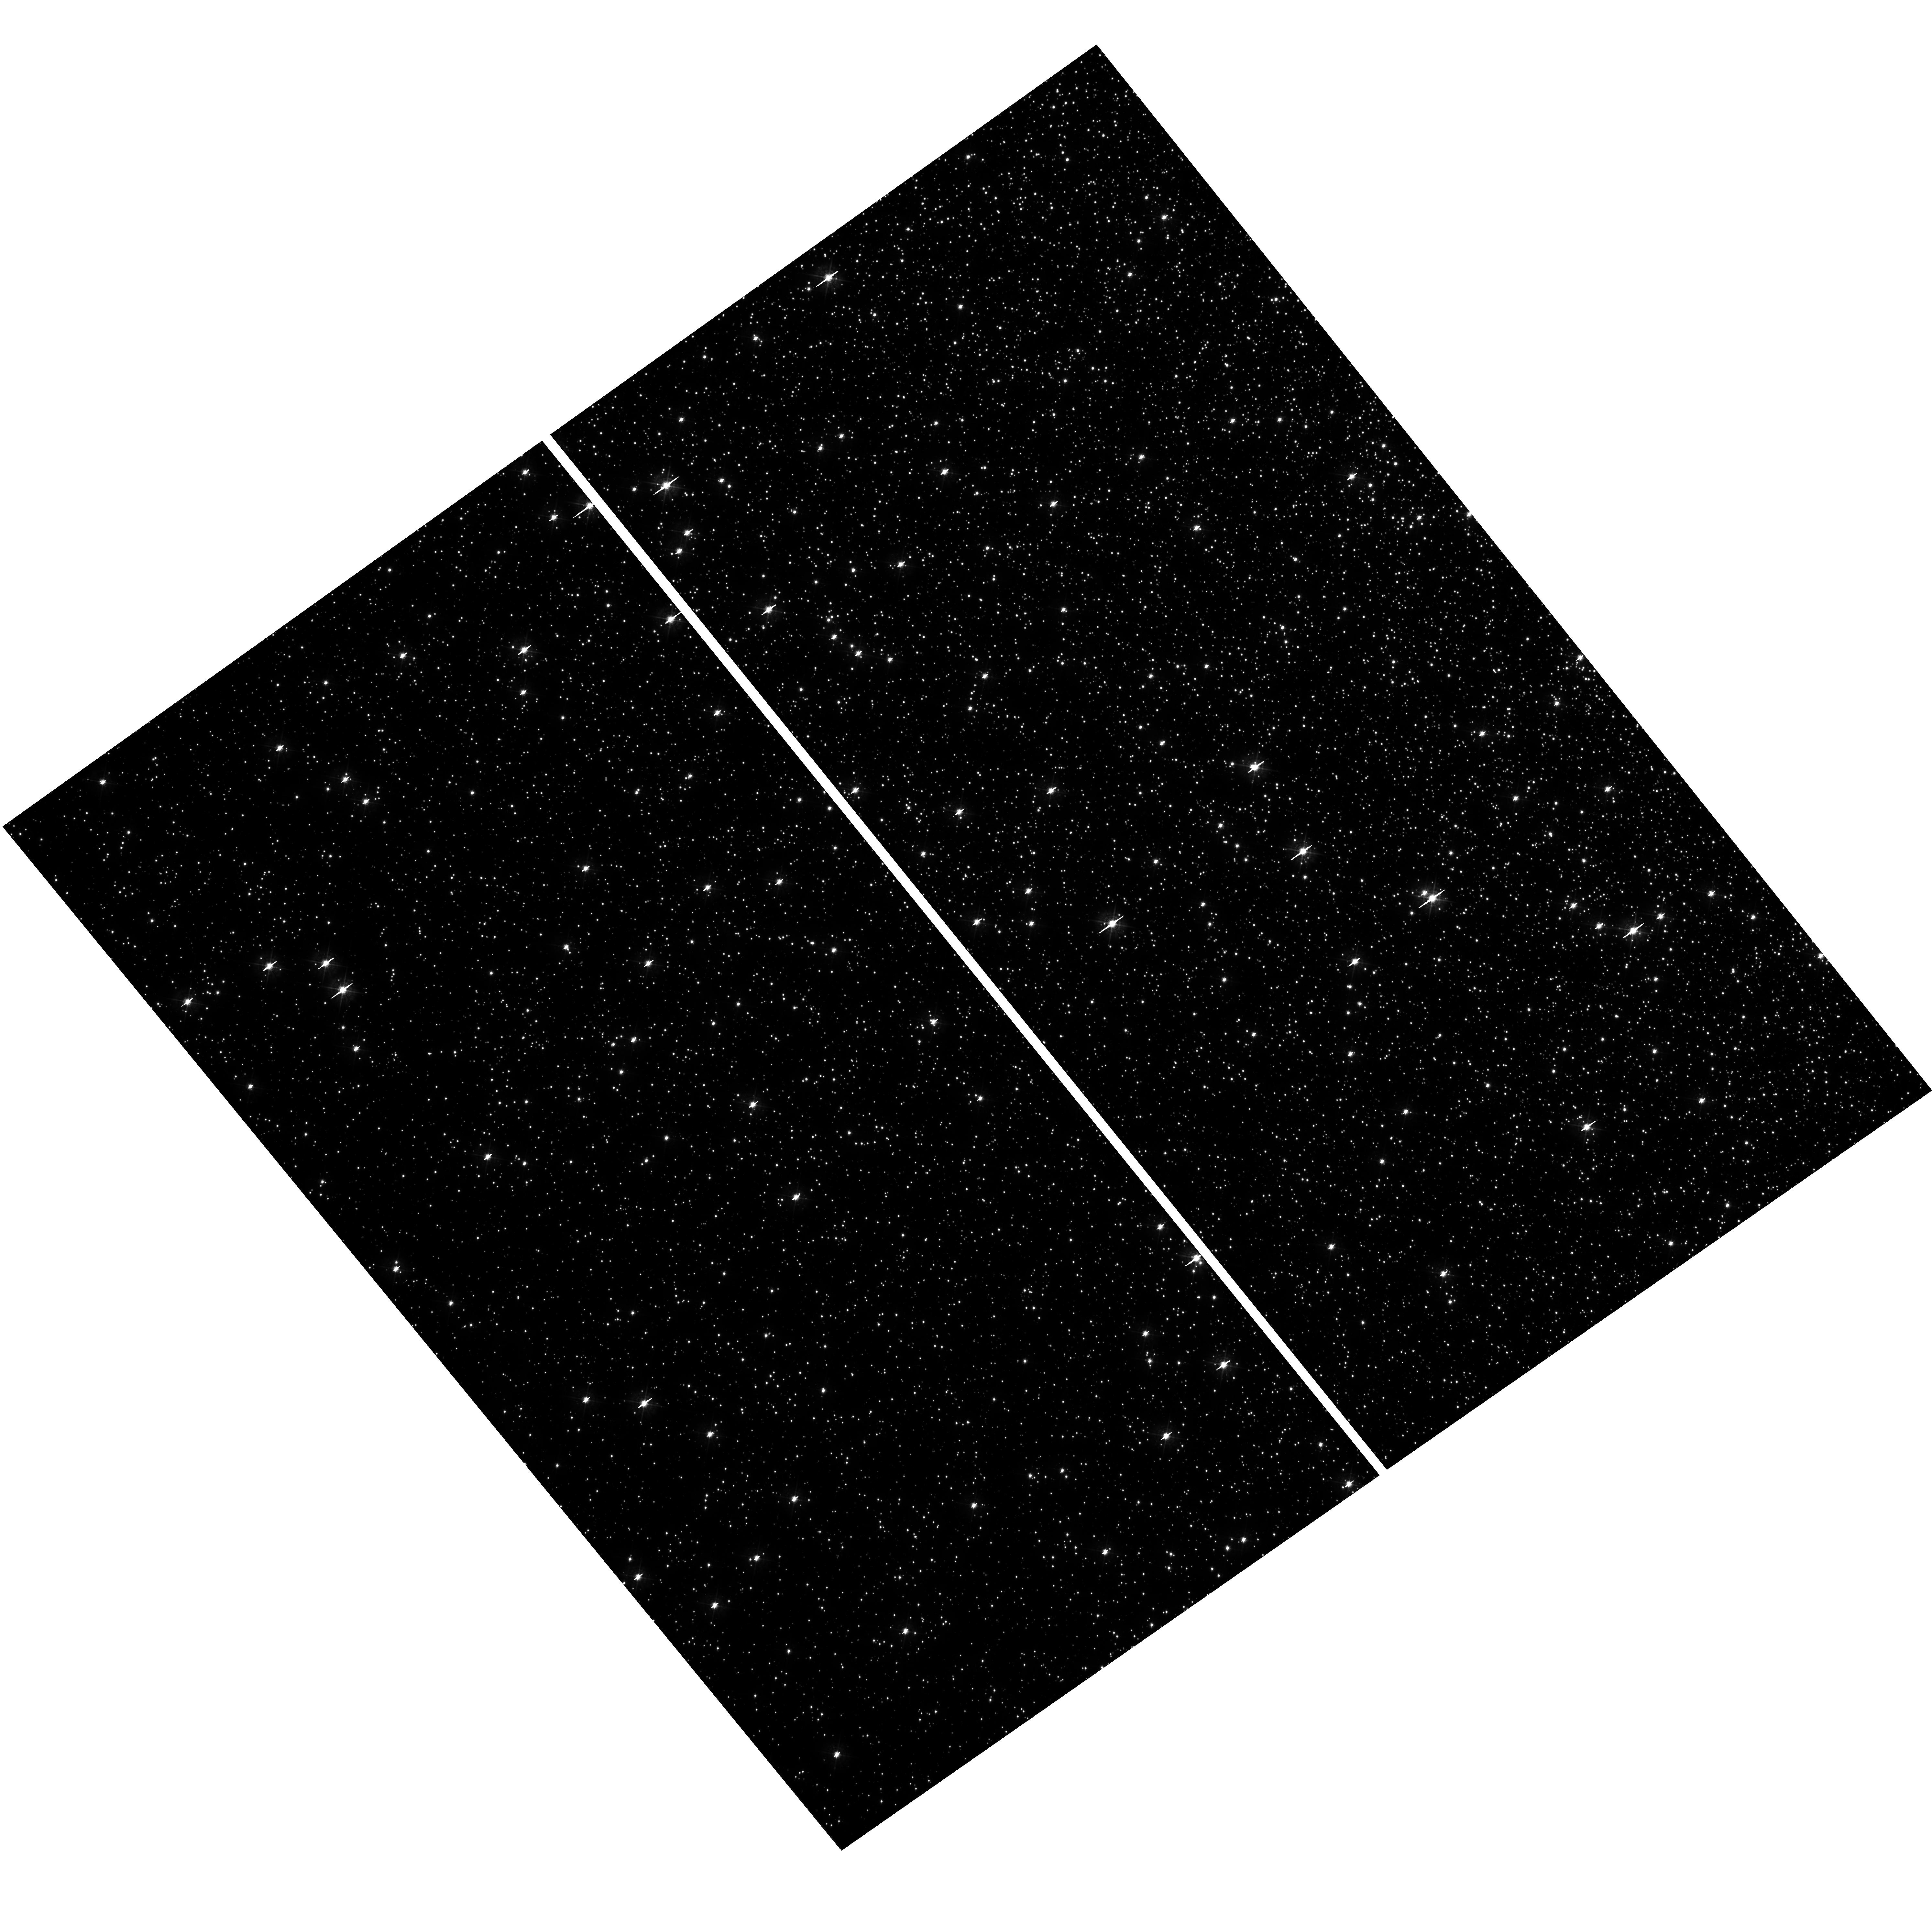
Target: field at RA 201.806°, Dec -47.536°. Instrument: WFC3/UVIS. Filter: F438W. Exposure: 28 min. Observation ID: hst_14759_03_wfc3_uvis_f438w_id6e03

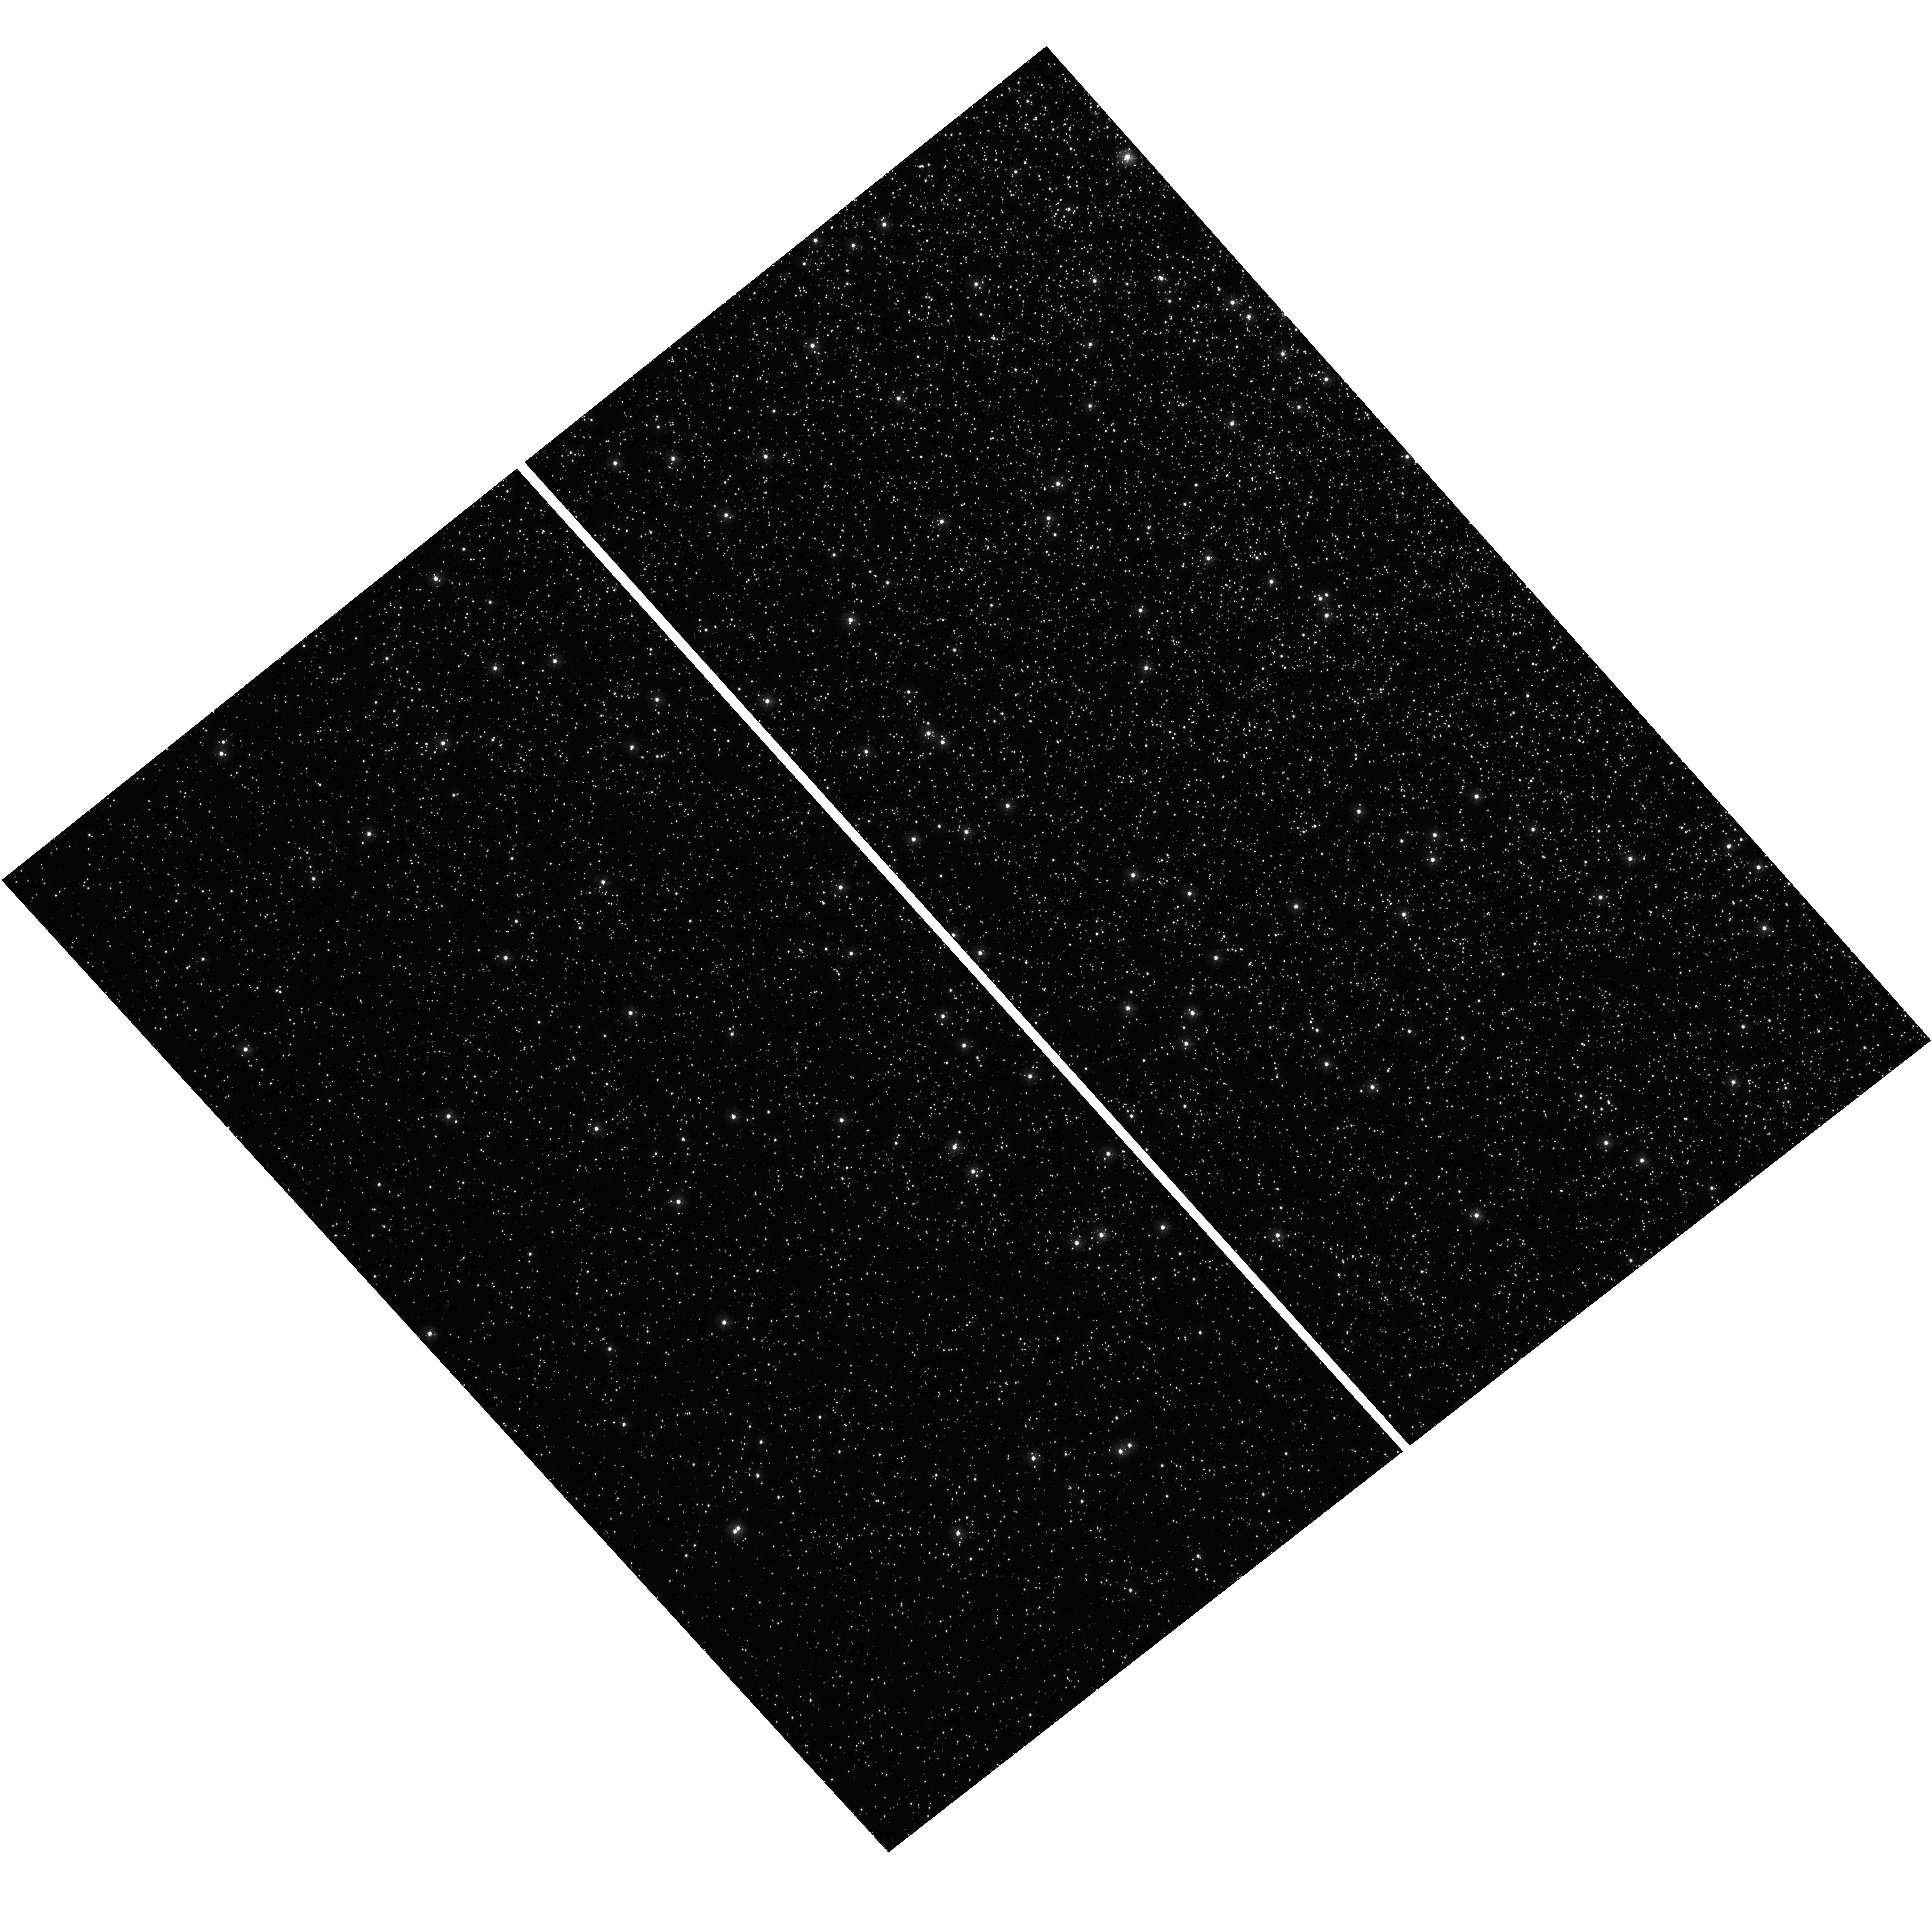
Target: field at RA 201.756°, Dec -47.528°. Instrument: WFC3/UVIS. Filter: F275W. Exposure: 27 min. Observation ID: hst_14759_01_wfc3_uvis_f275w_id6e01

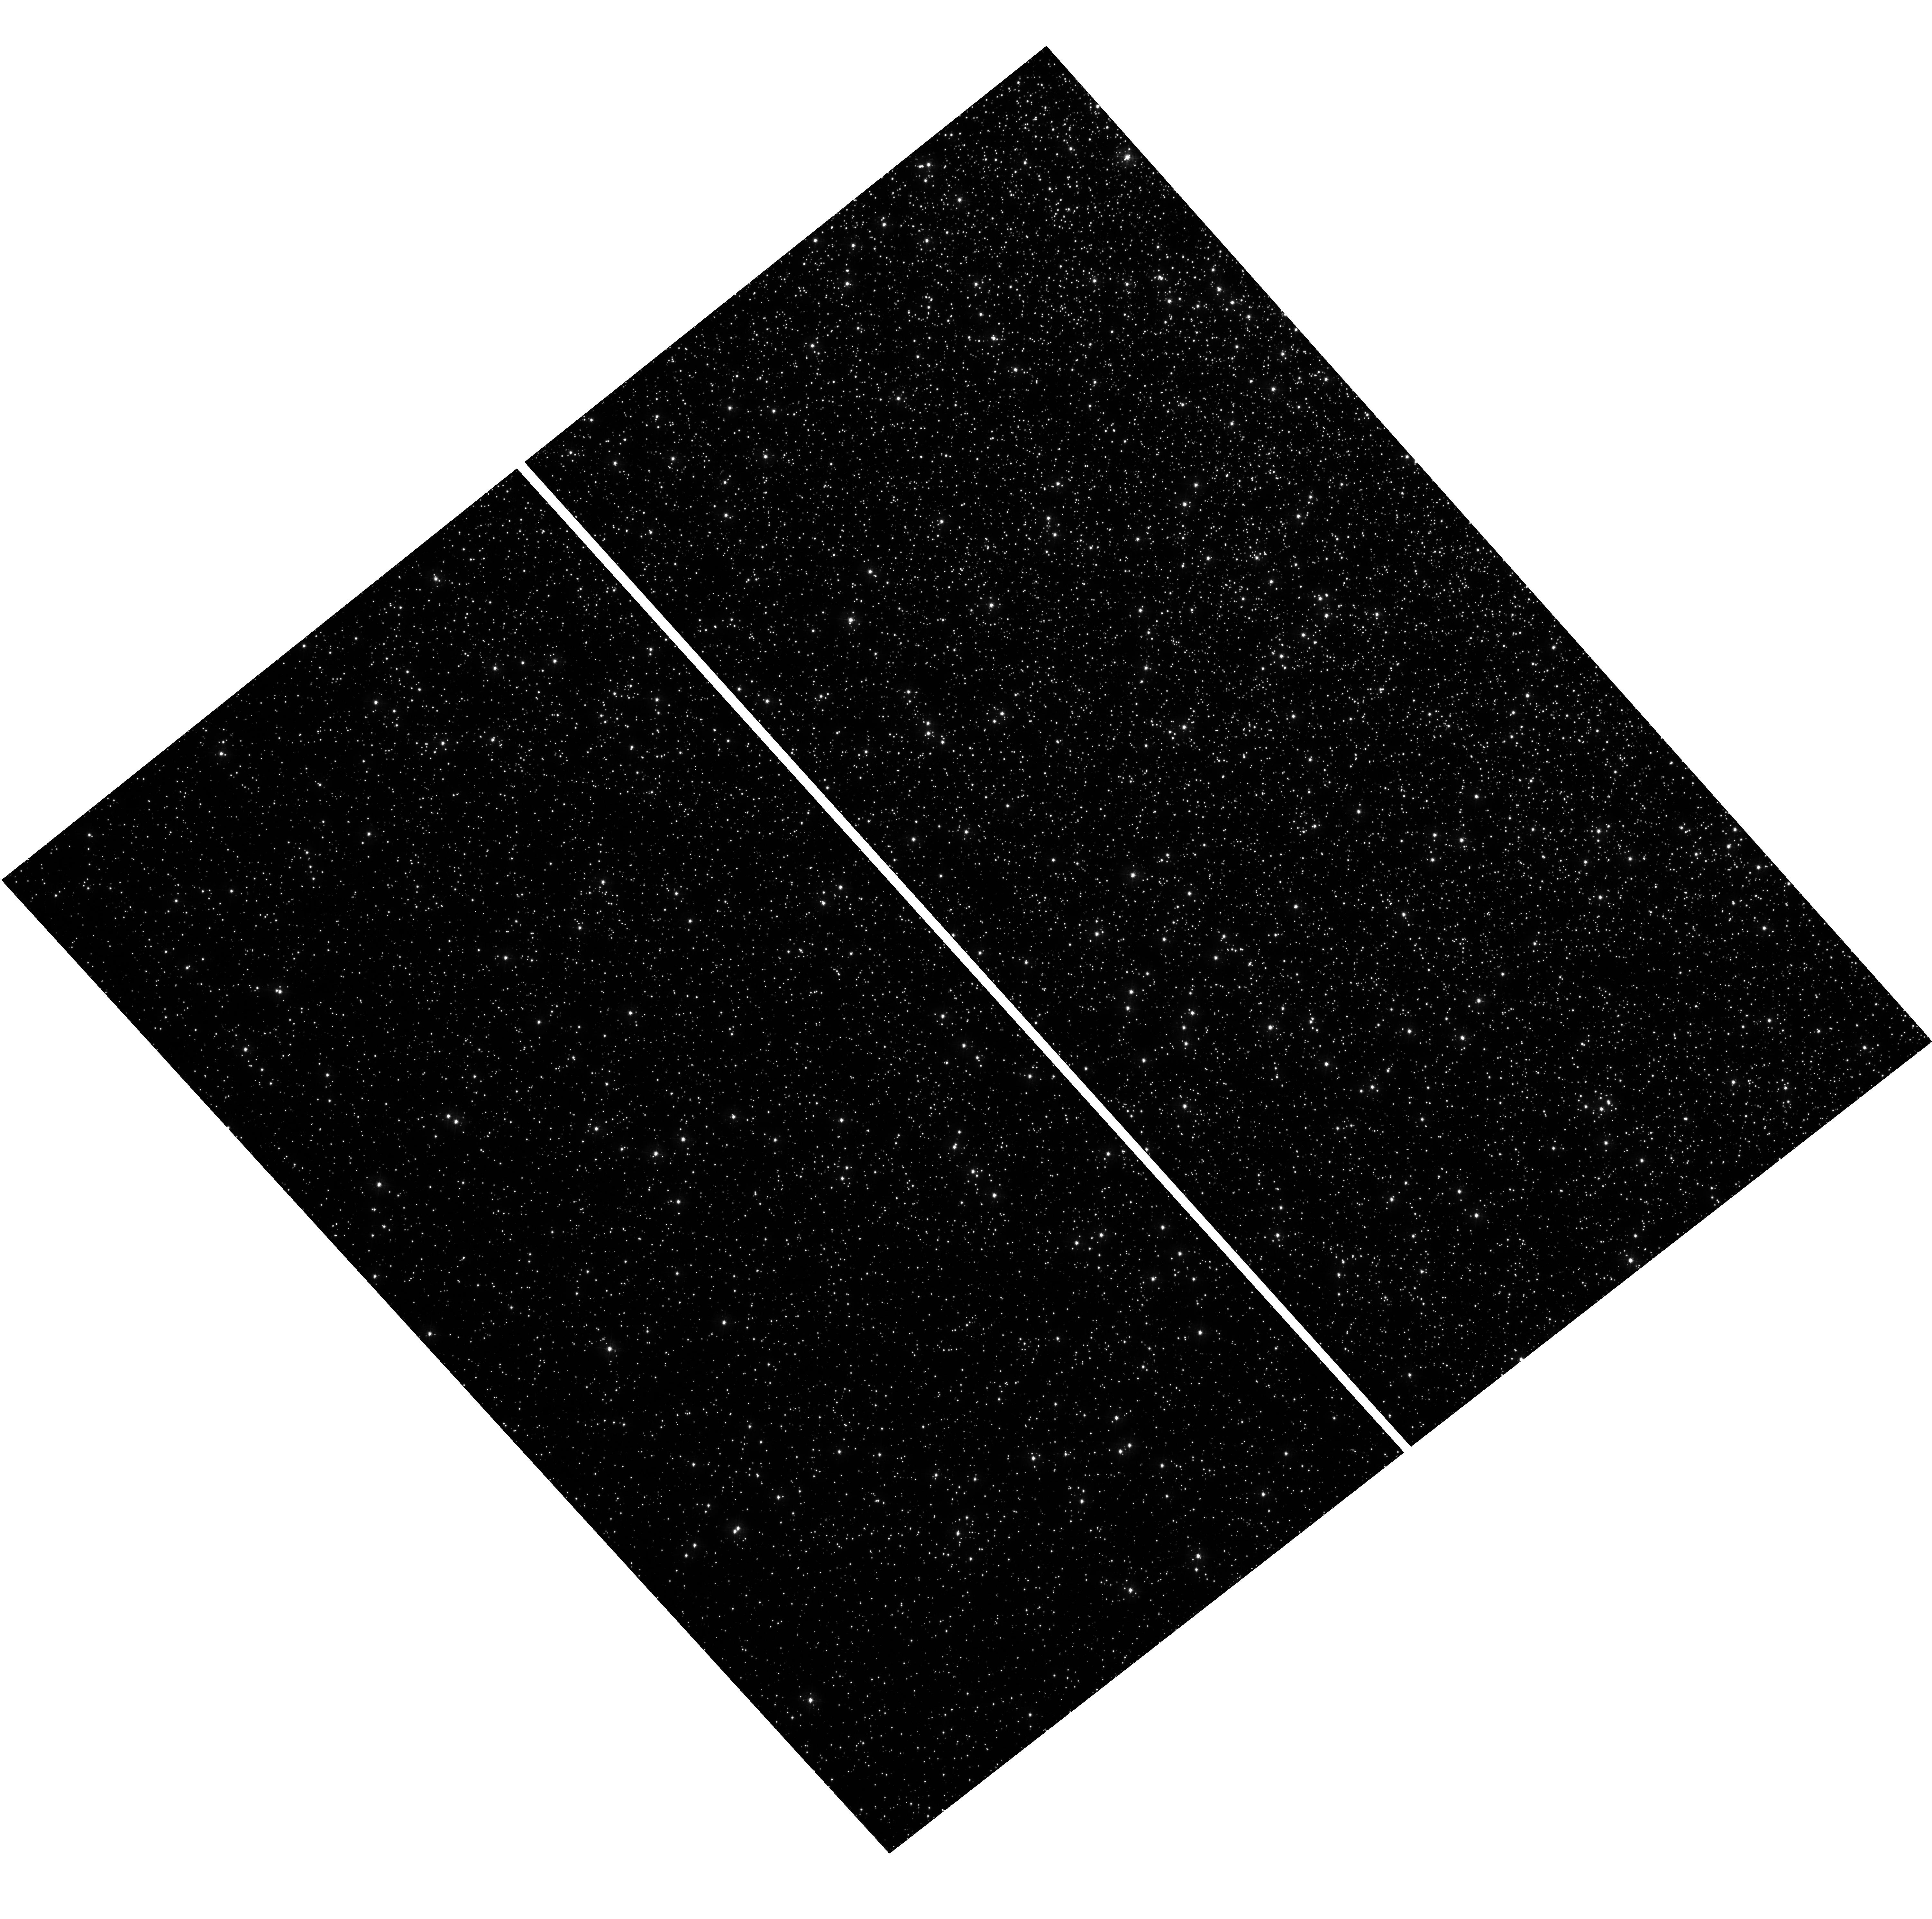
Target: field at RA 201.756°, Dec -47.528°. Instrument: WFC3/UVIS. Filter: F336W. Exposure: 23 min. Observation ID: hst_14759_01_wfc3_uvis_f336w_id6e01

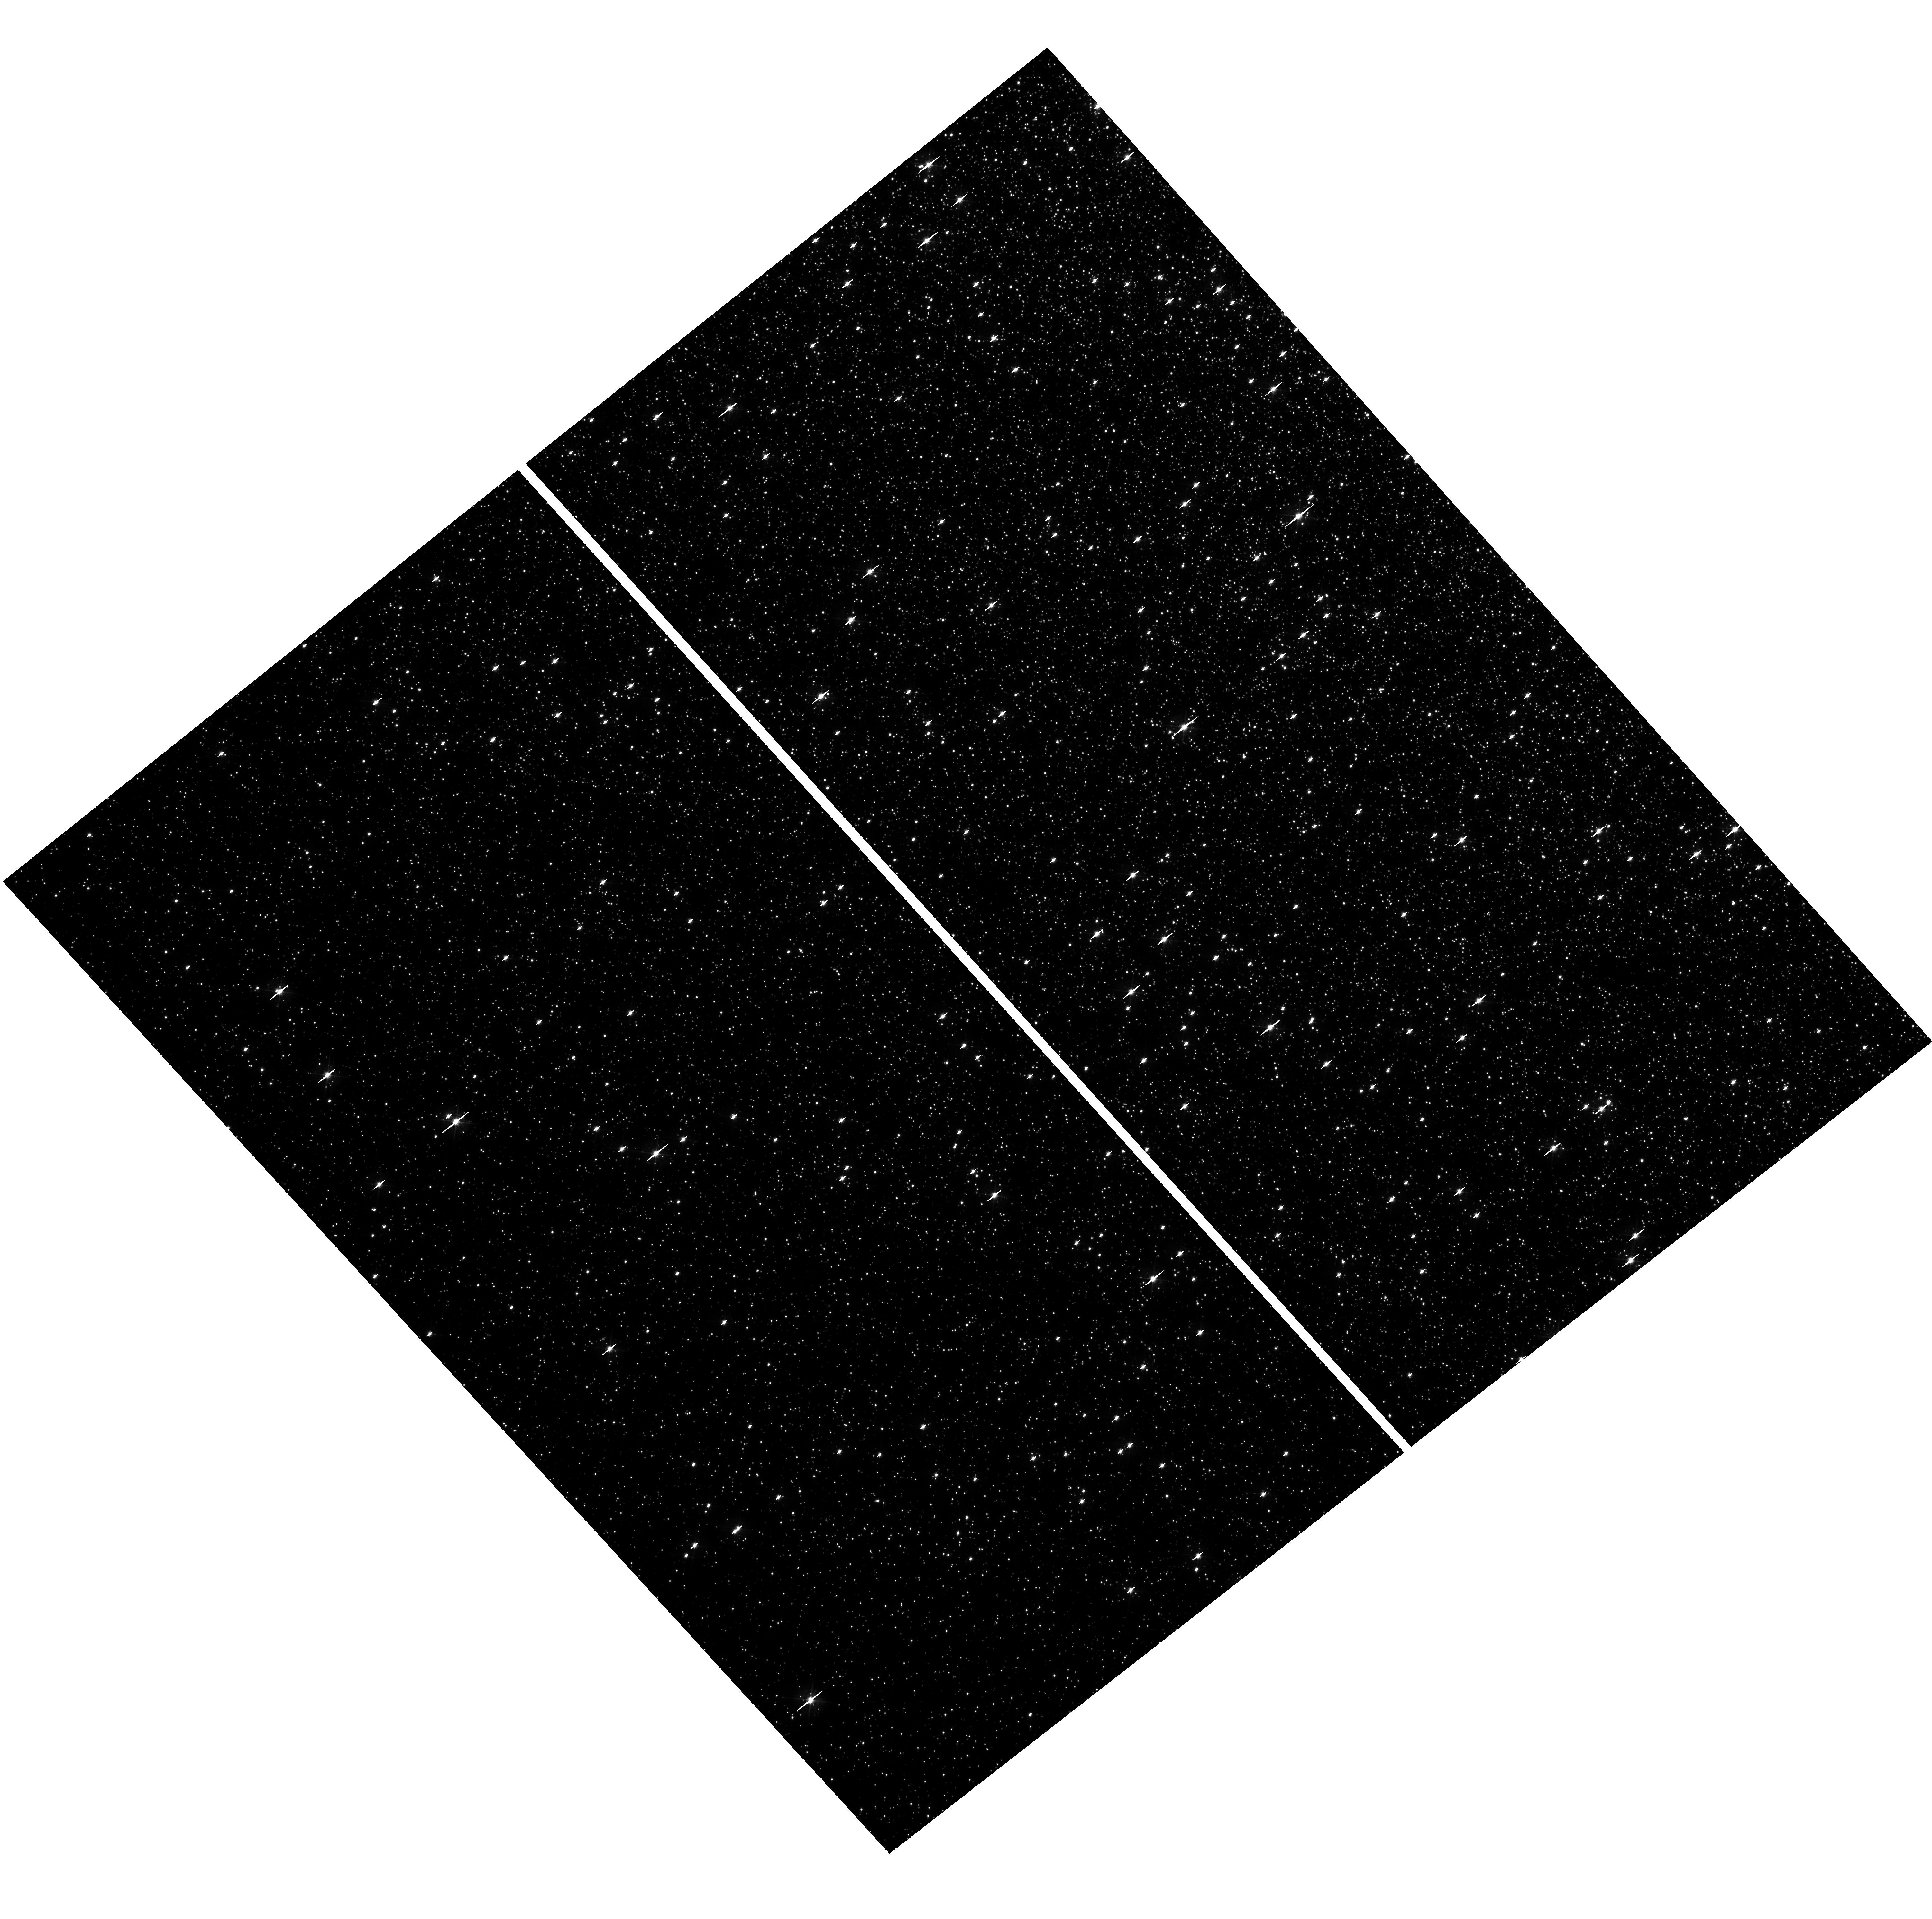
Target: field at RA 201.756°, Dec -47.528°. Instrument: WFC3/UVIS. Filter: F438W. Exposure: 28 min. Observation ID: hst_14759_01_wfc3_uvis_f438w_id6e01

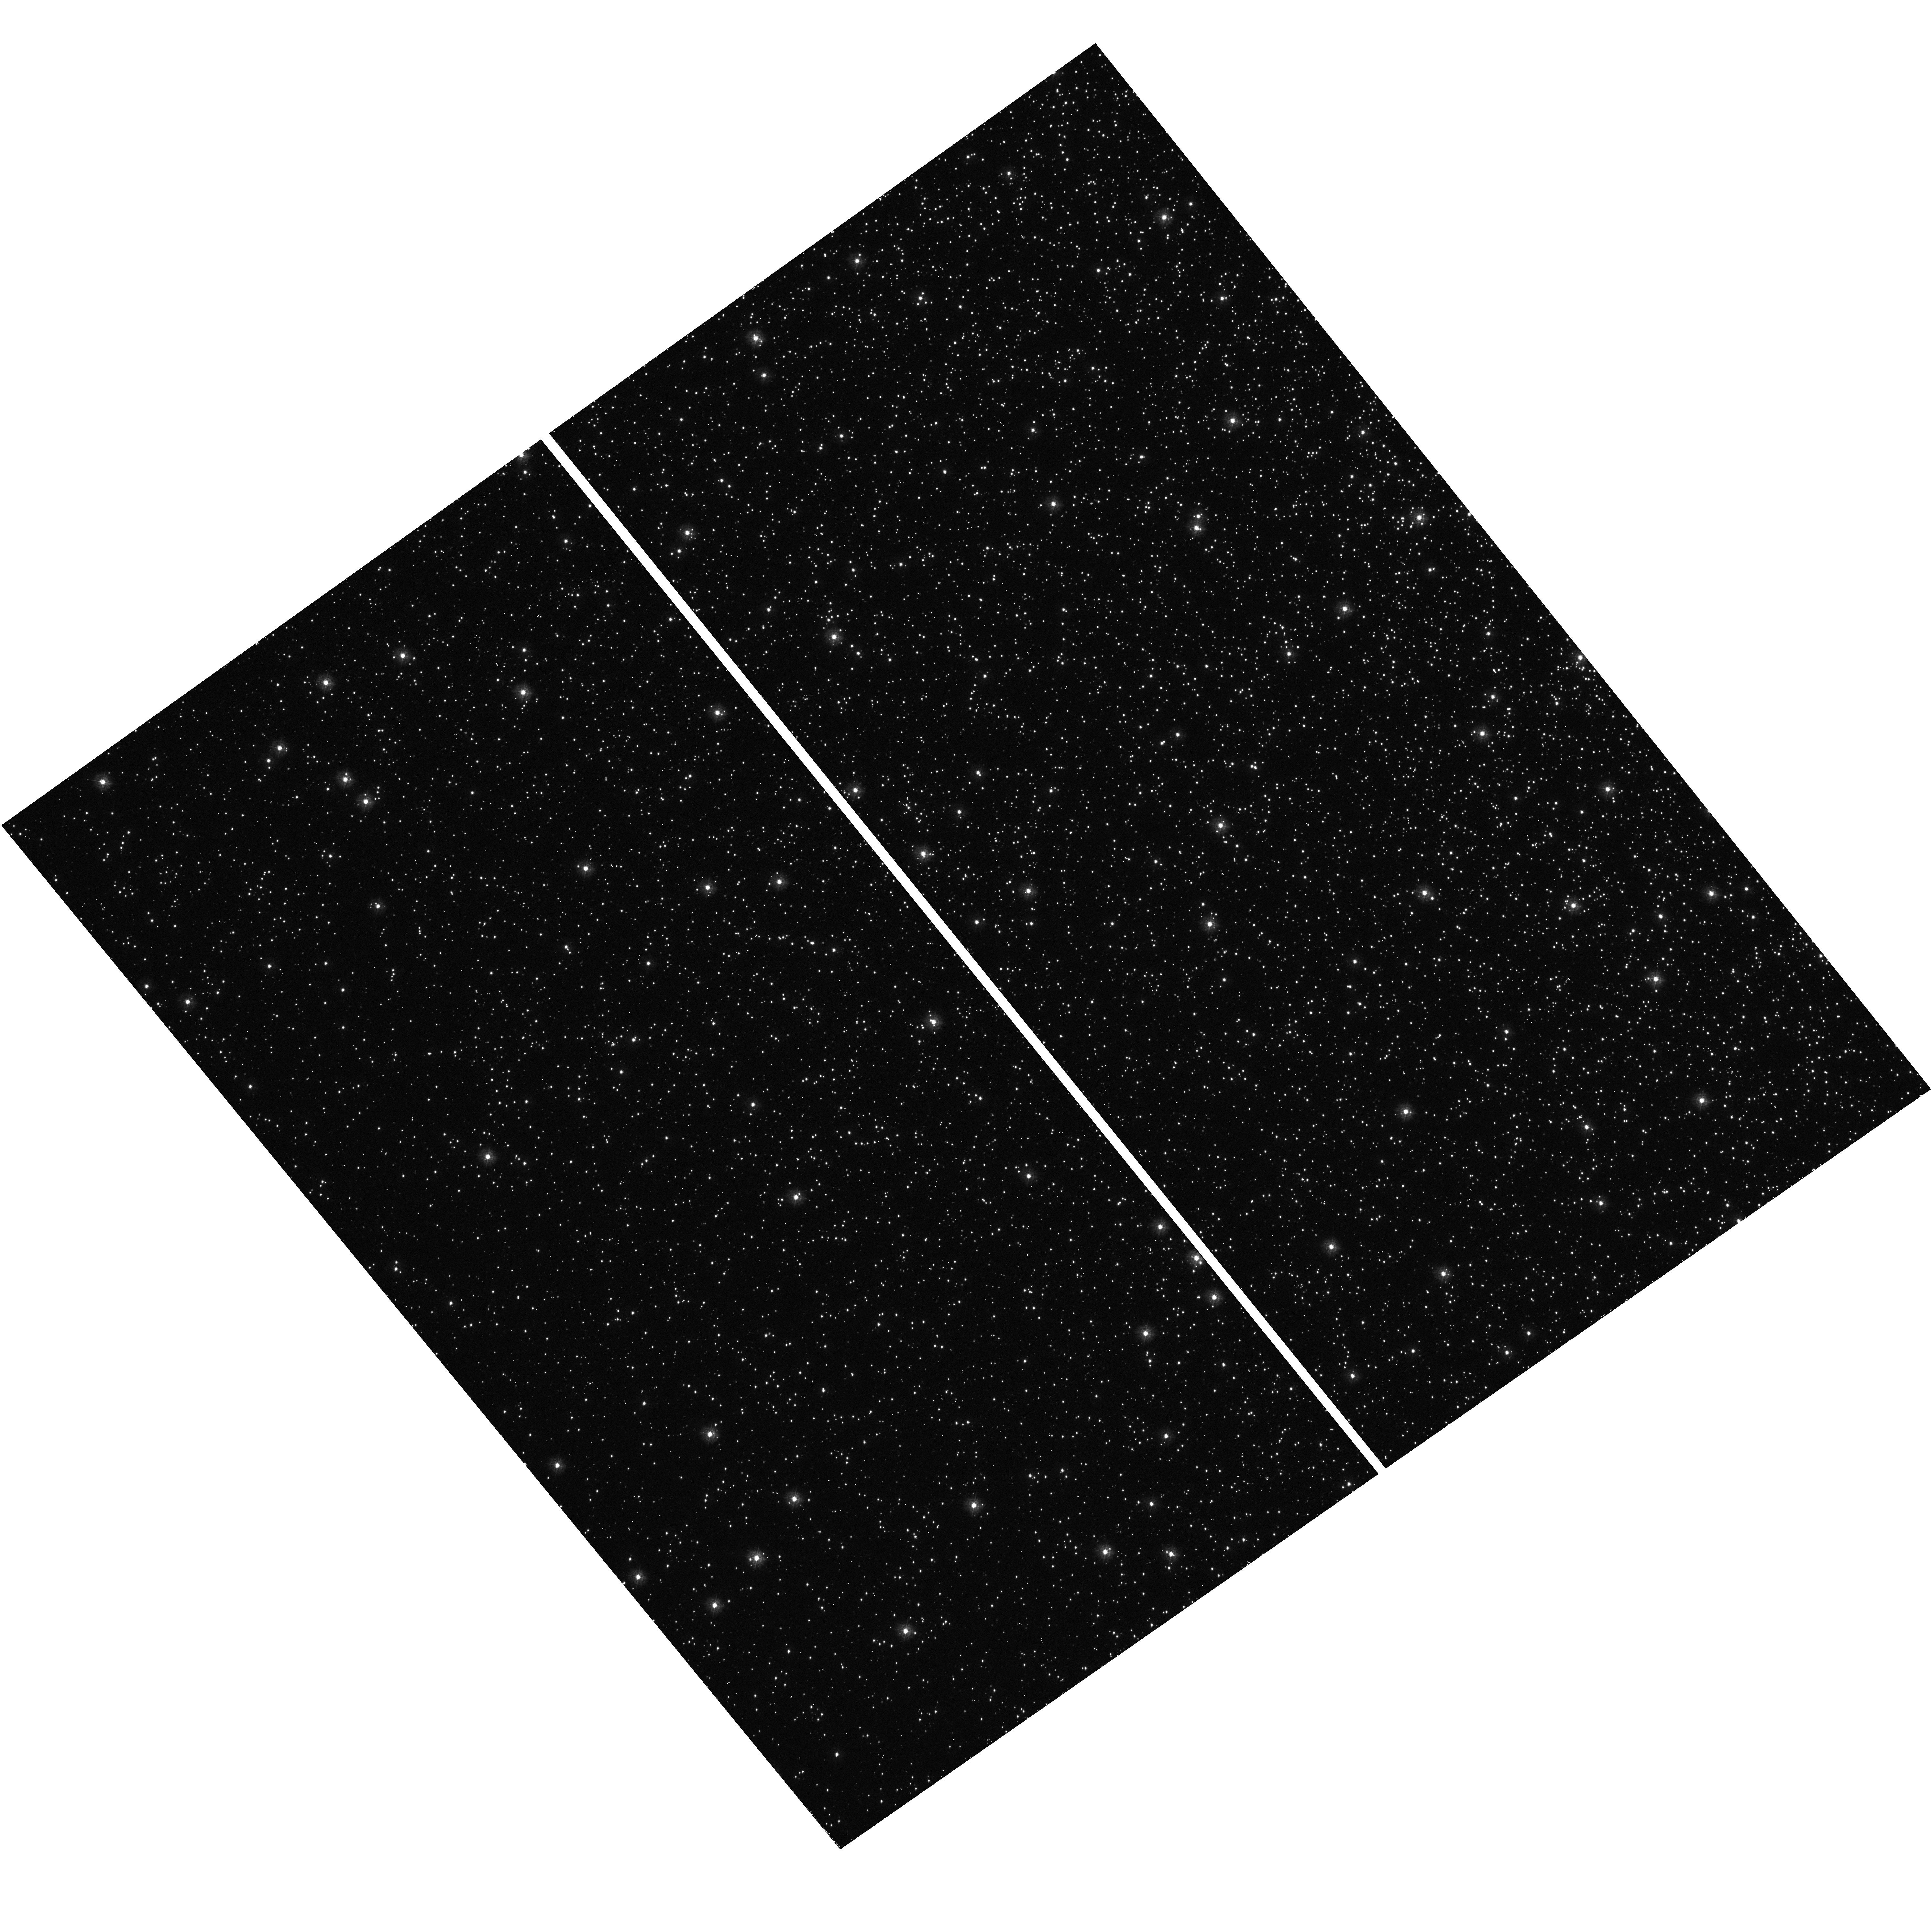
Target: field at RA 201.806°, Dec -47.536°. Instrument: WFC3/UVIS. Filter: F275W. Exposure: 27 min. Observation ID: hst_14759_03_wfc3_uvis_f275w_id6e03

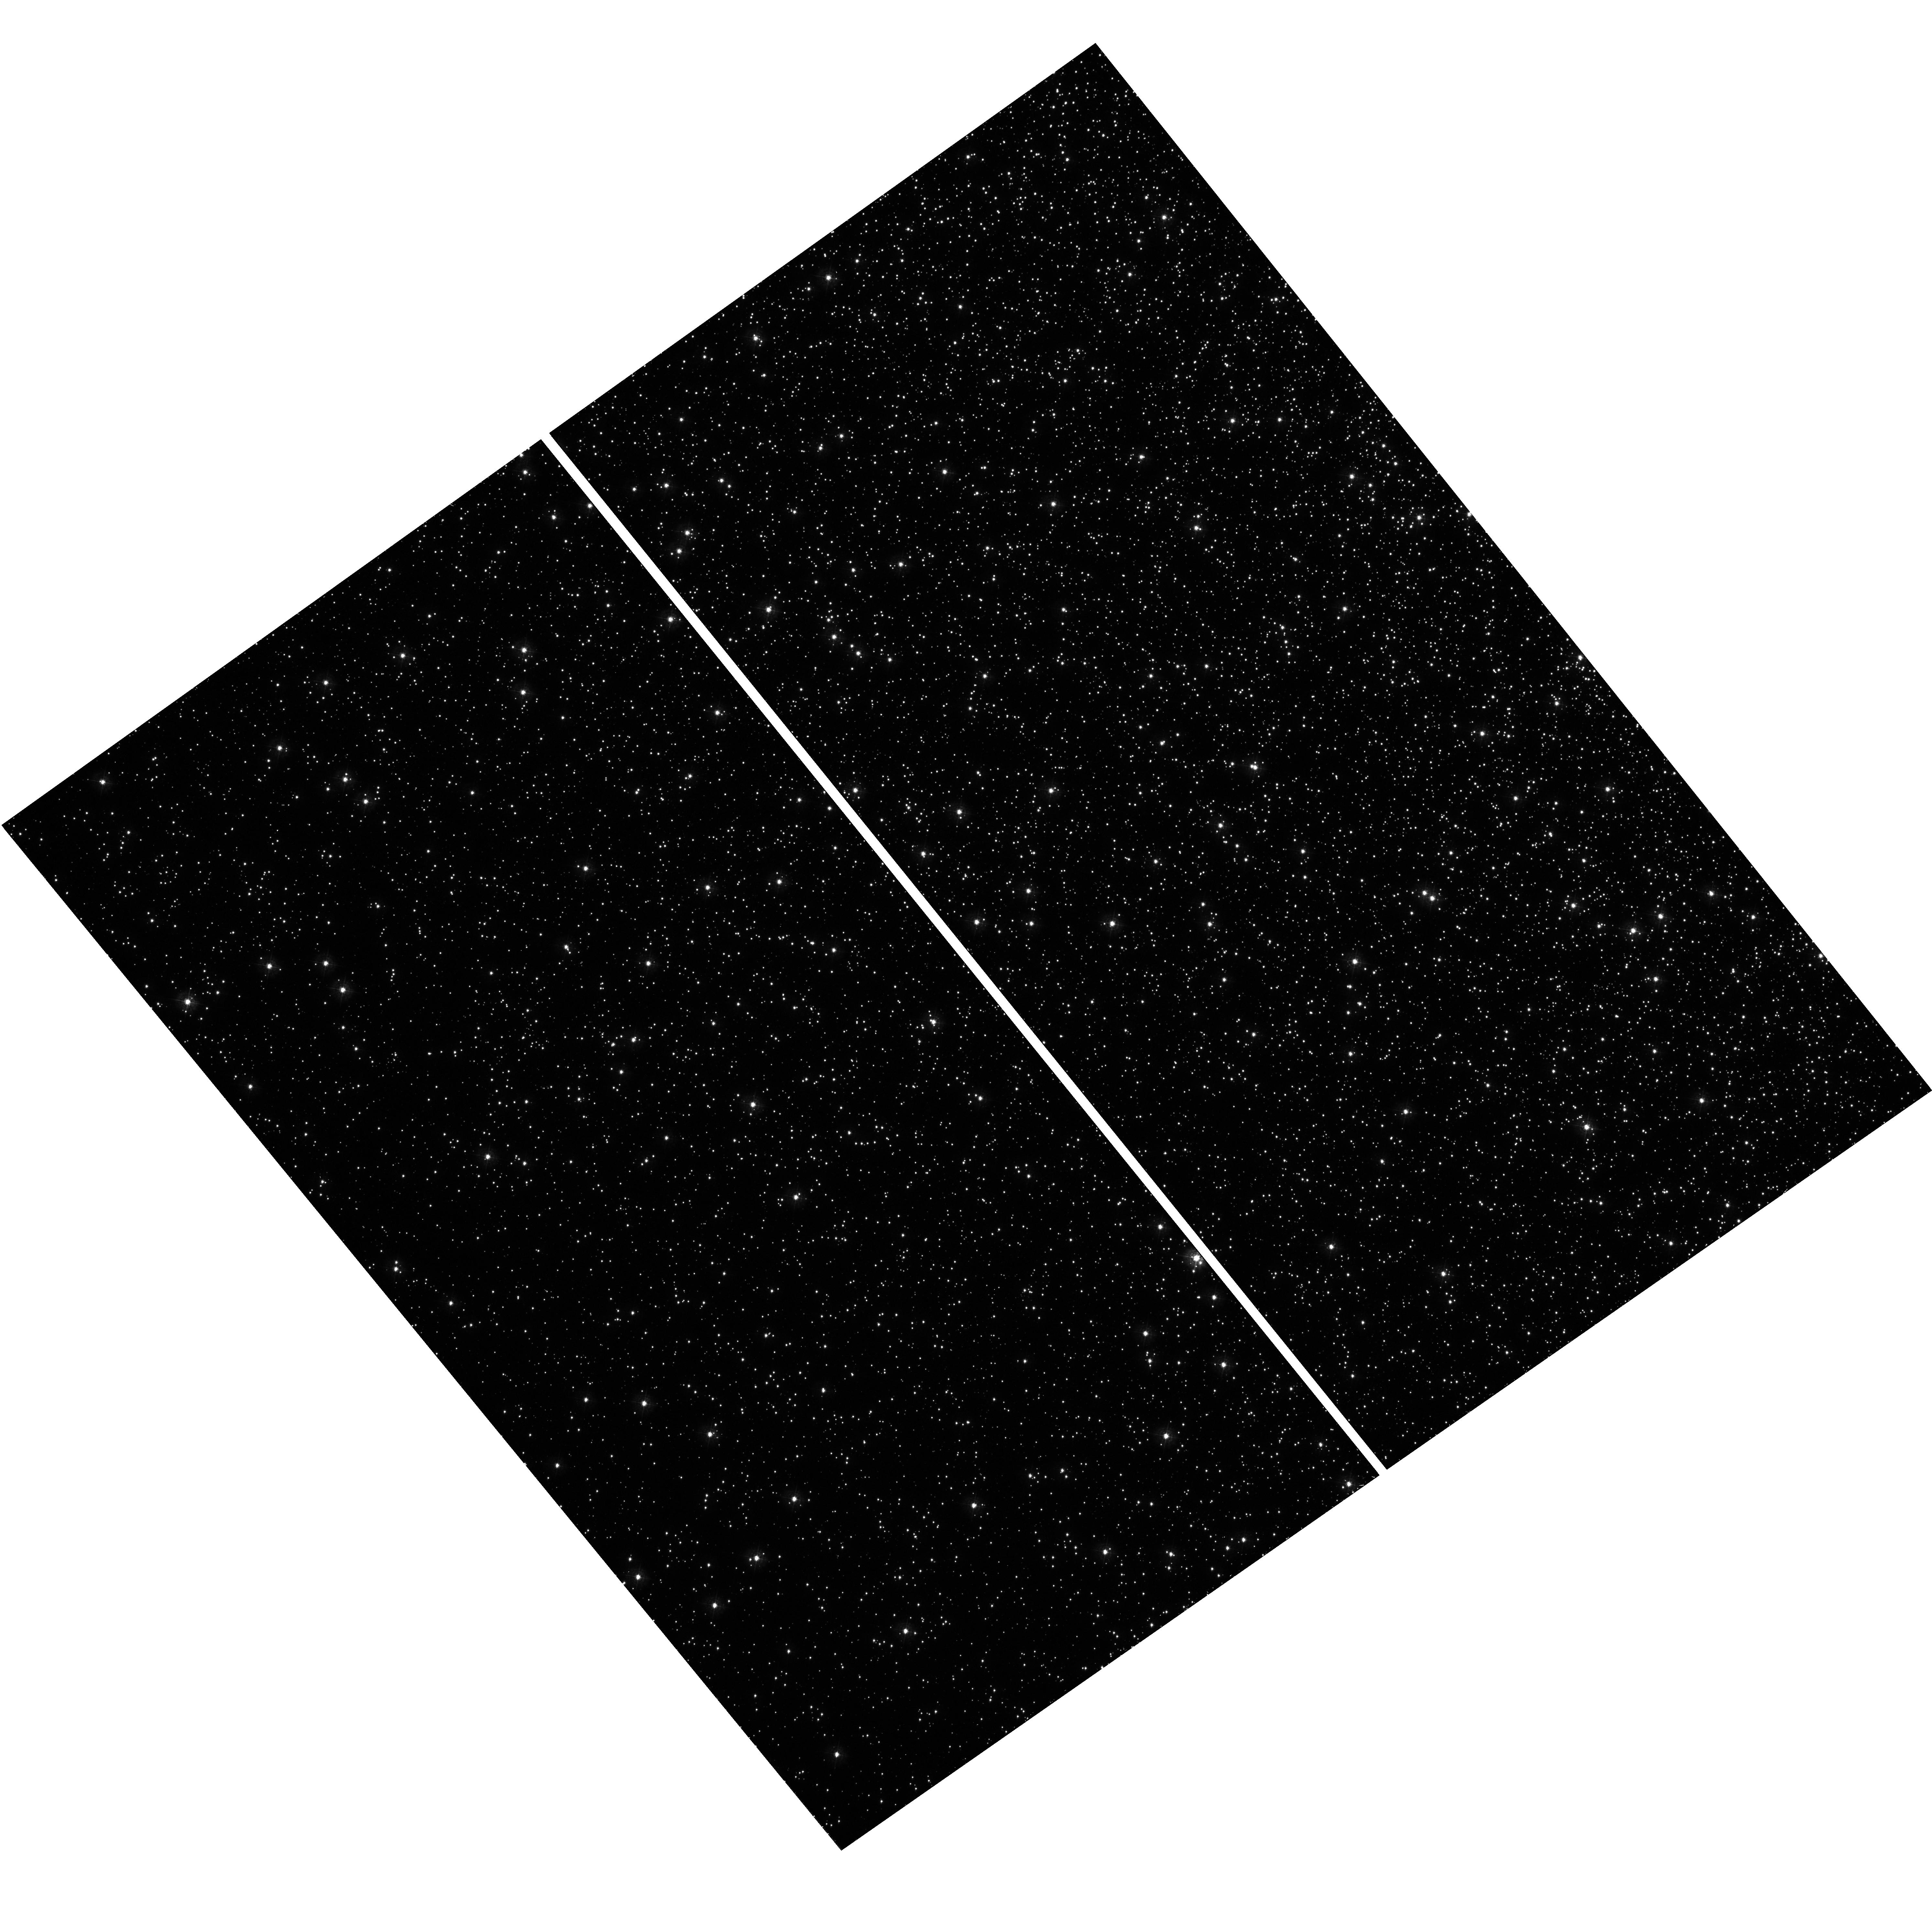
Target: field at RA 201.806°, Dec -47.536°. Instrument: WFC3/UVIS. Filter: F336W. Exposure: 23 min. Observation ID: hst_14759_03_wfc3_uvis_f336w_id6e03

What Happens in the Atmospheres of Hot Horizontal Branch Stars Near 20,000K? (PI: Brown, Thomas M.)

In the color-magnitude diagrams (CMDs) of many globular clusters, the horizontal branch (HB) exhibits a long blue tail extending to high effective temperatures. In such clusters, two discontinuities appear within the HB locus. The first discontinuity occurs at ~12, 000K, and was discovered by Grundahl et al. (1998). It is associated with the radiative levitation of metals and the gravitational settling of helium in the atmospheres of HB stars hotter than 12, 000K. The hot subdwarf stars of the Galactic field population exhibit the same phenomenon. The second discontinuity occurs at ~20, 000K, and was discovered by Momany et al. (2002). Its origin is unknown, but it appears at the same effective temperature in all globular clusters hosting HB stars near 20, 000K, regardless of cluster properties (age, chemical composition, mass, etc.). We propose STIS long-slit spectroscopy of 6 HB stars that straddle this feature in the HB distribution of omega Cen, the nearest globular cluster where the feature is well populated. With this approach, we can efficiently obtain high-quality UV and blue spectra that span the full wavelength range of the photometric bands where this CMD feature is most prominent - a range this is only accessible by HST. The resulting spectra will unambiguously reveal the nature of this phenomenon - one that is universal in the atmospheres of hot evolved stars - and will yield new insight into the role of diffusion and radiative levitation in these stars.